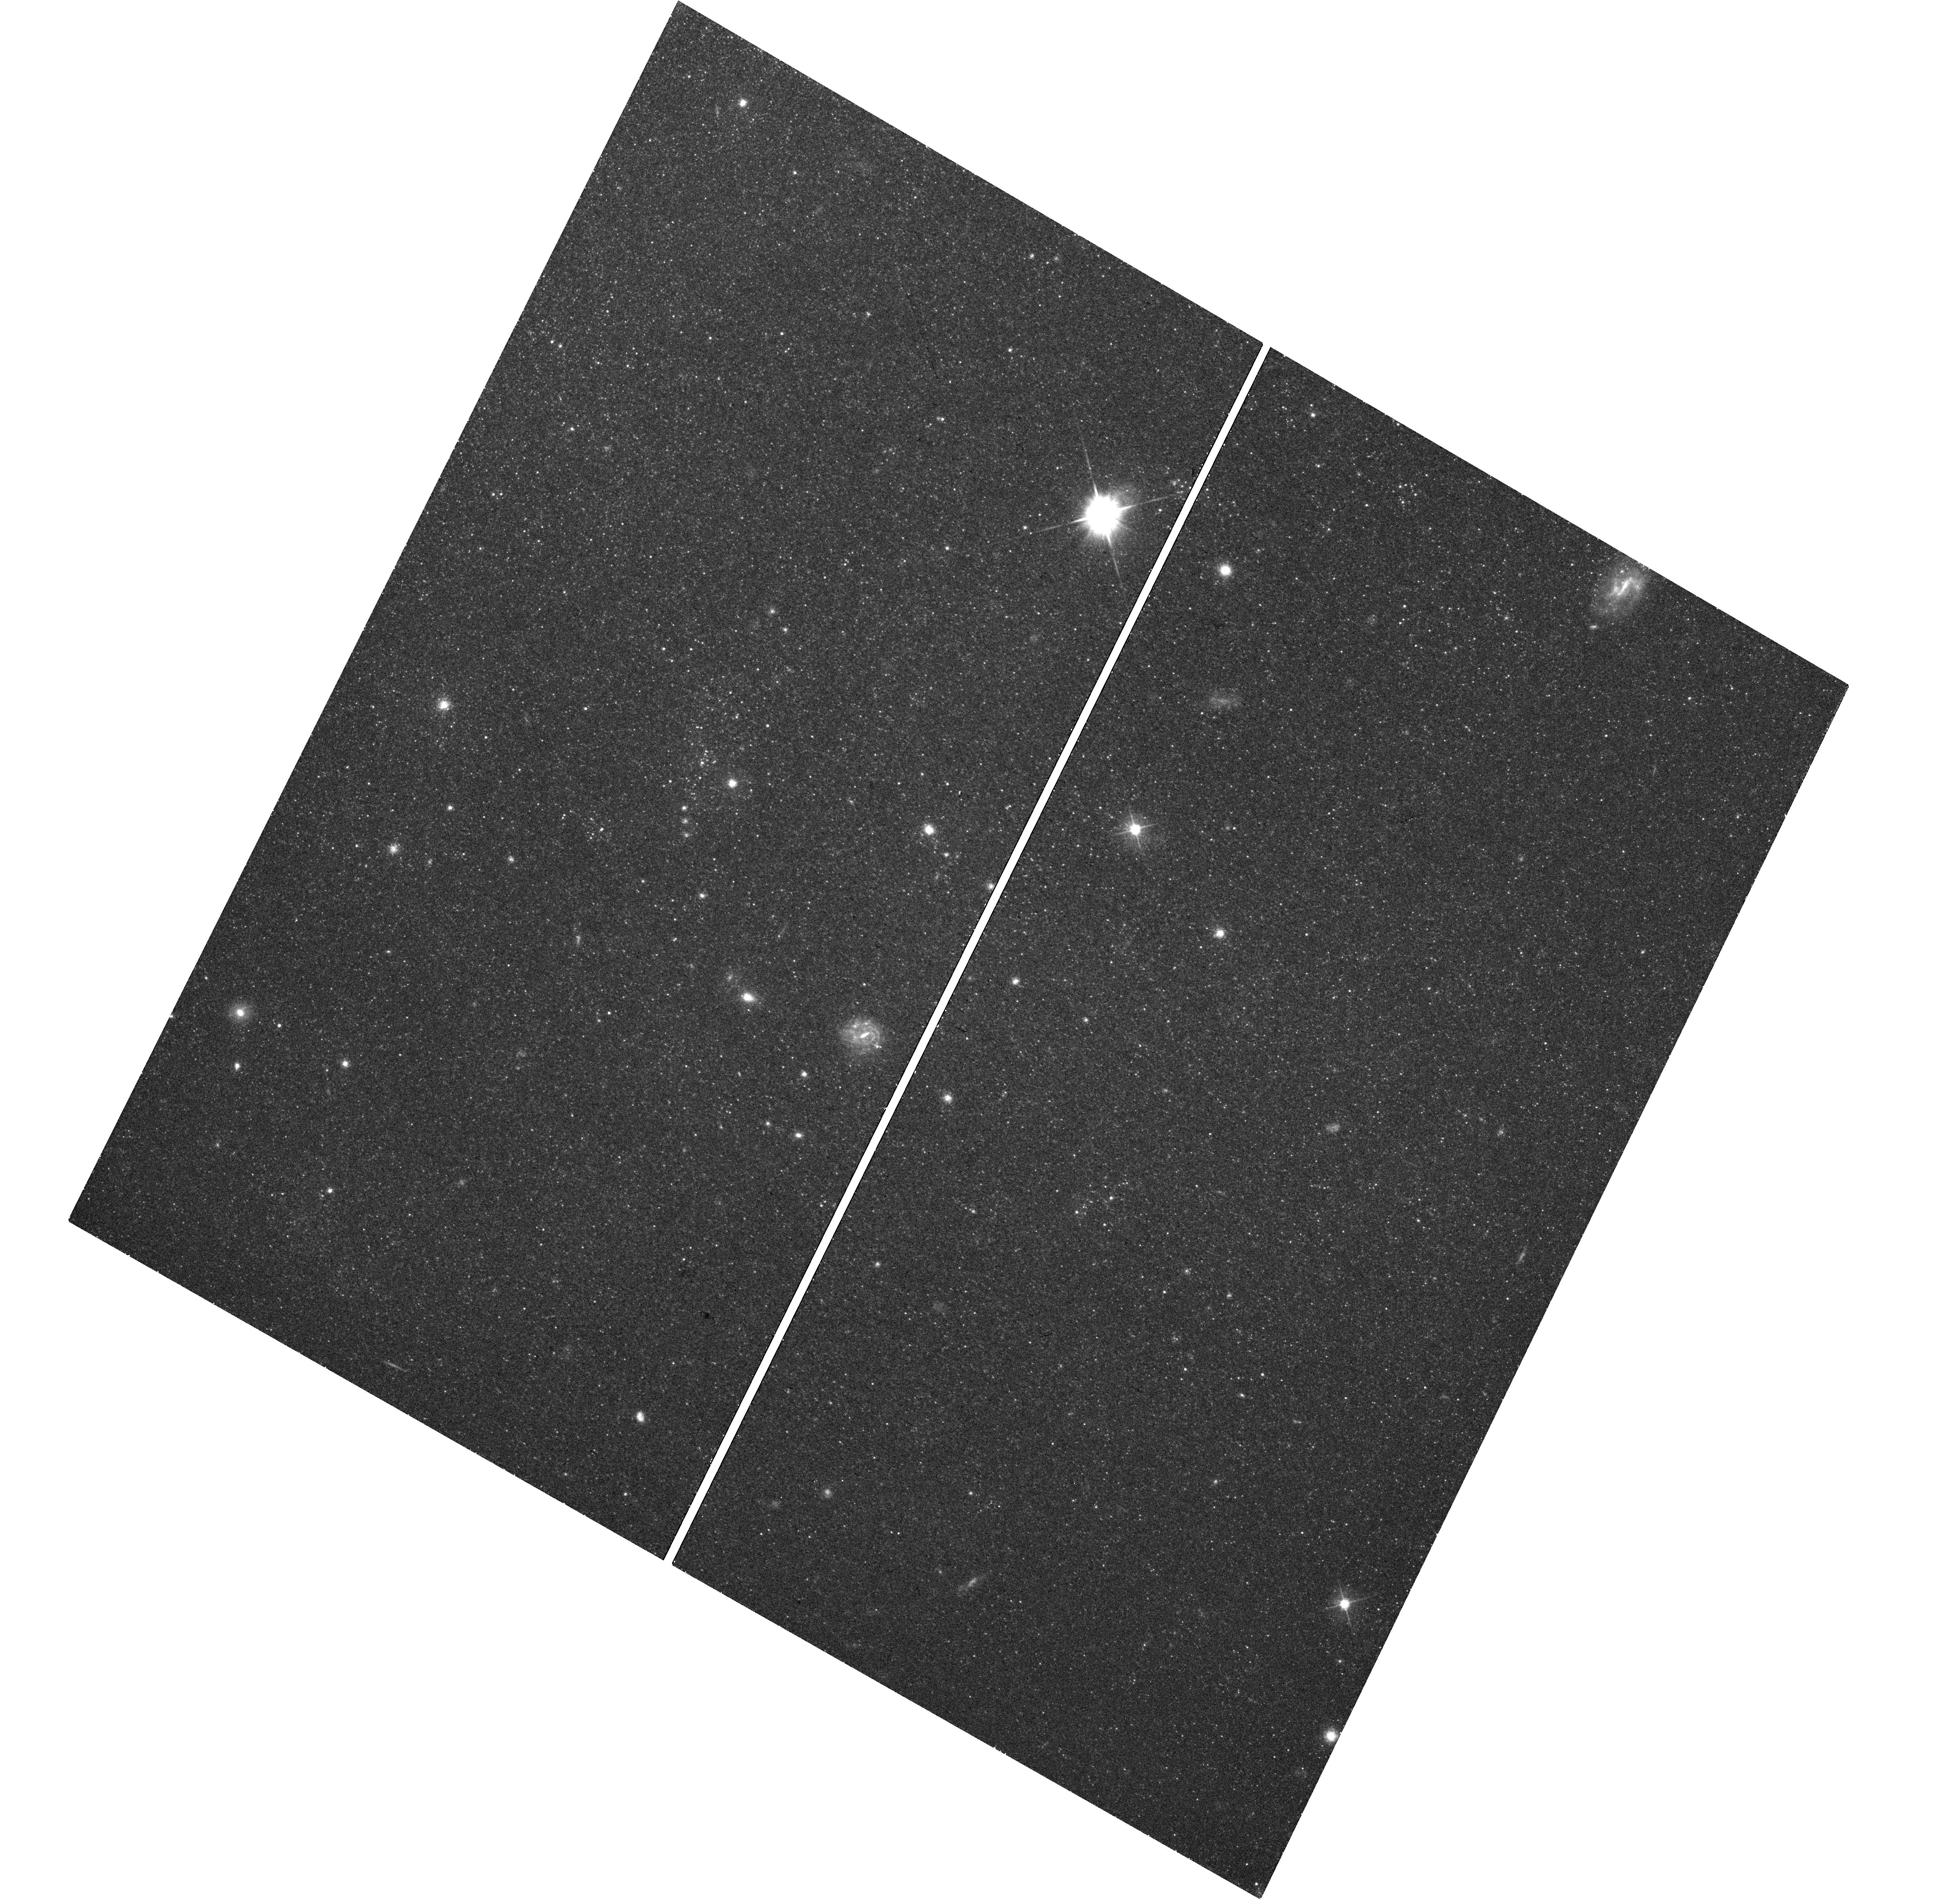
Target: NGC1313X-2. Instrument: WFC3/UVIS. Filter: F555W. Exposure: 20 min. Observation ID: hst_14057_a1_wfc3_uvis_f555w_ict0a1

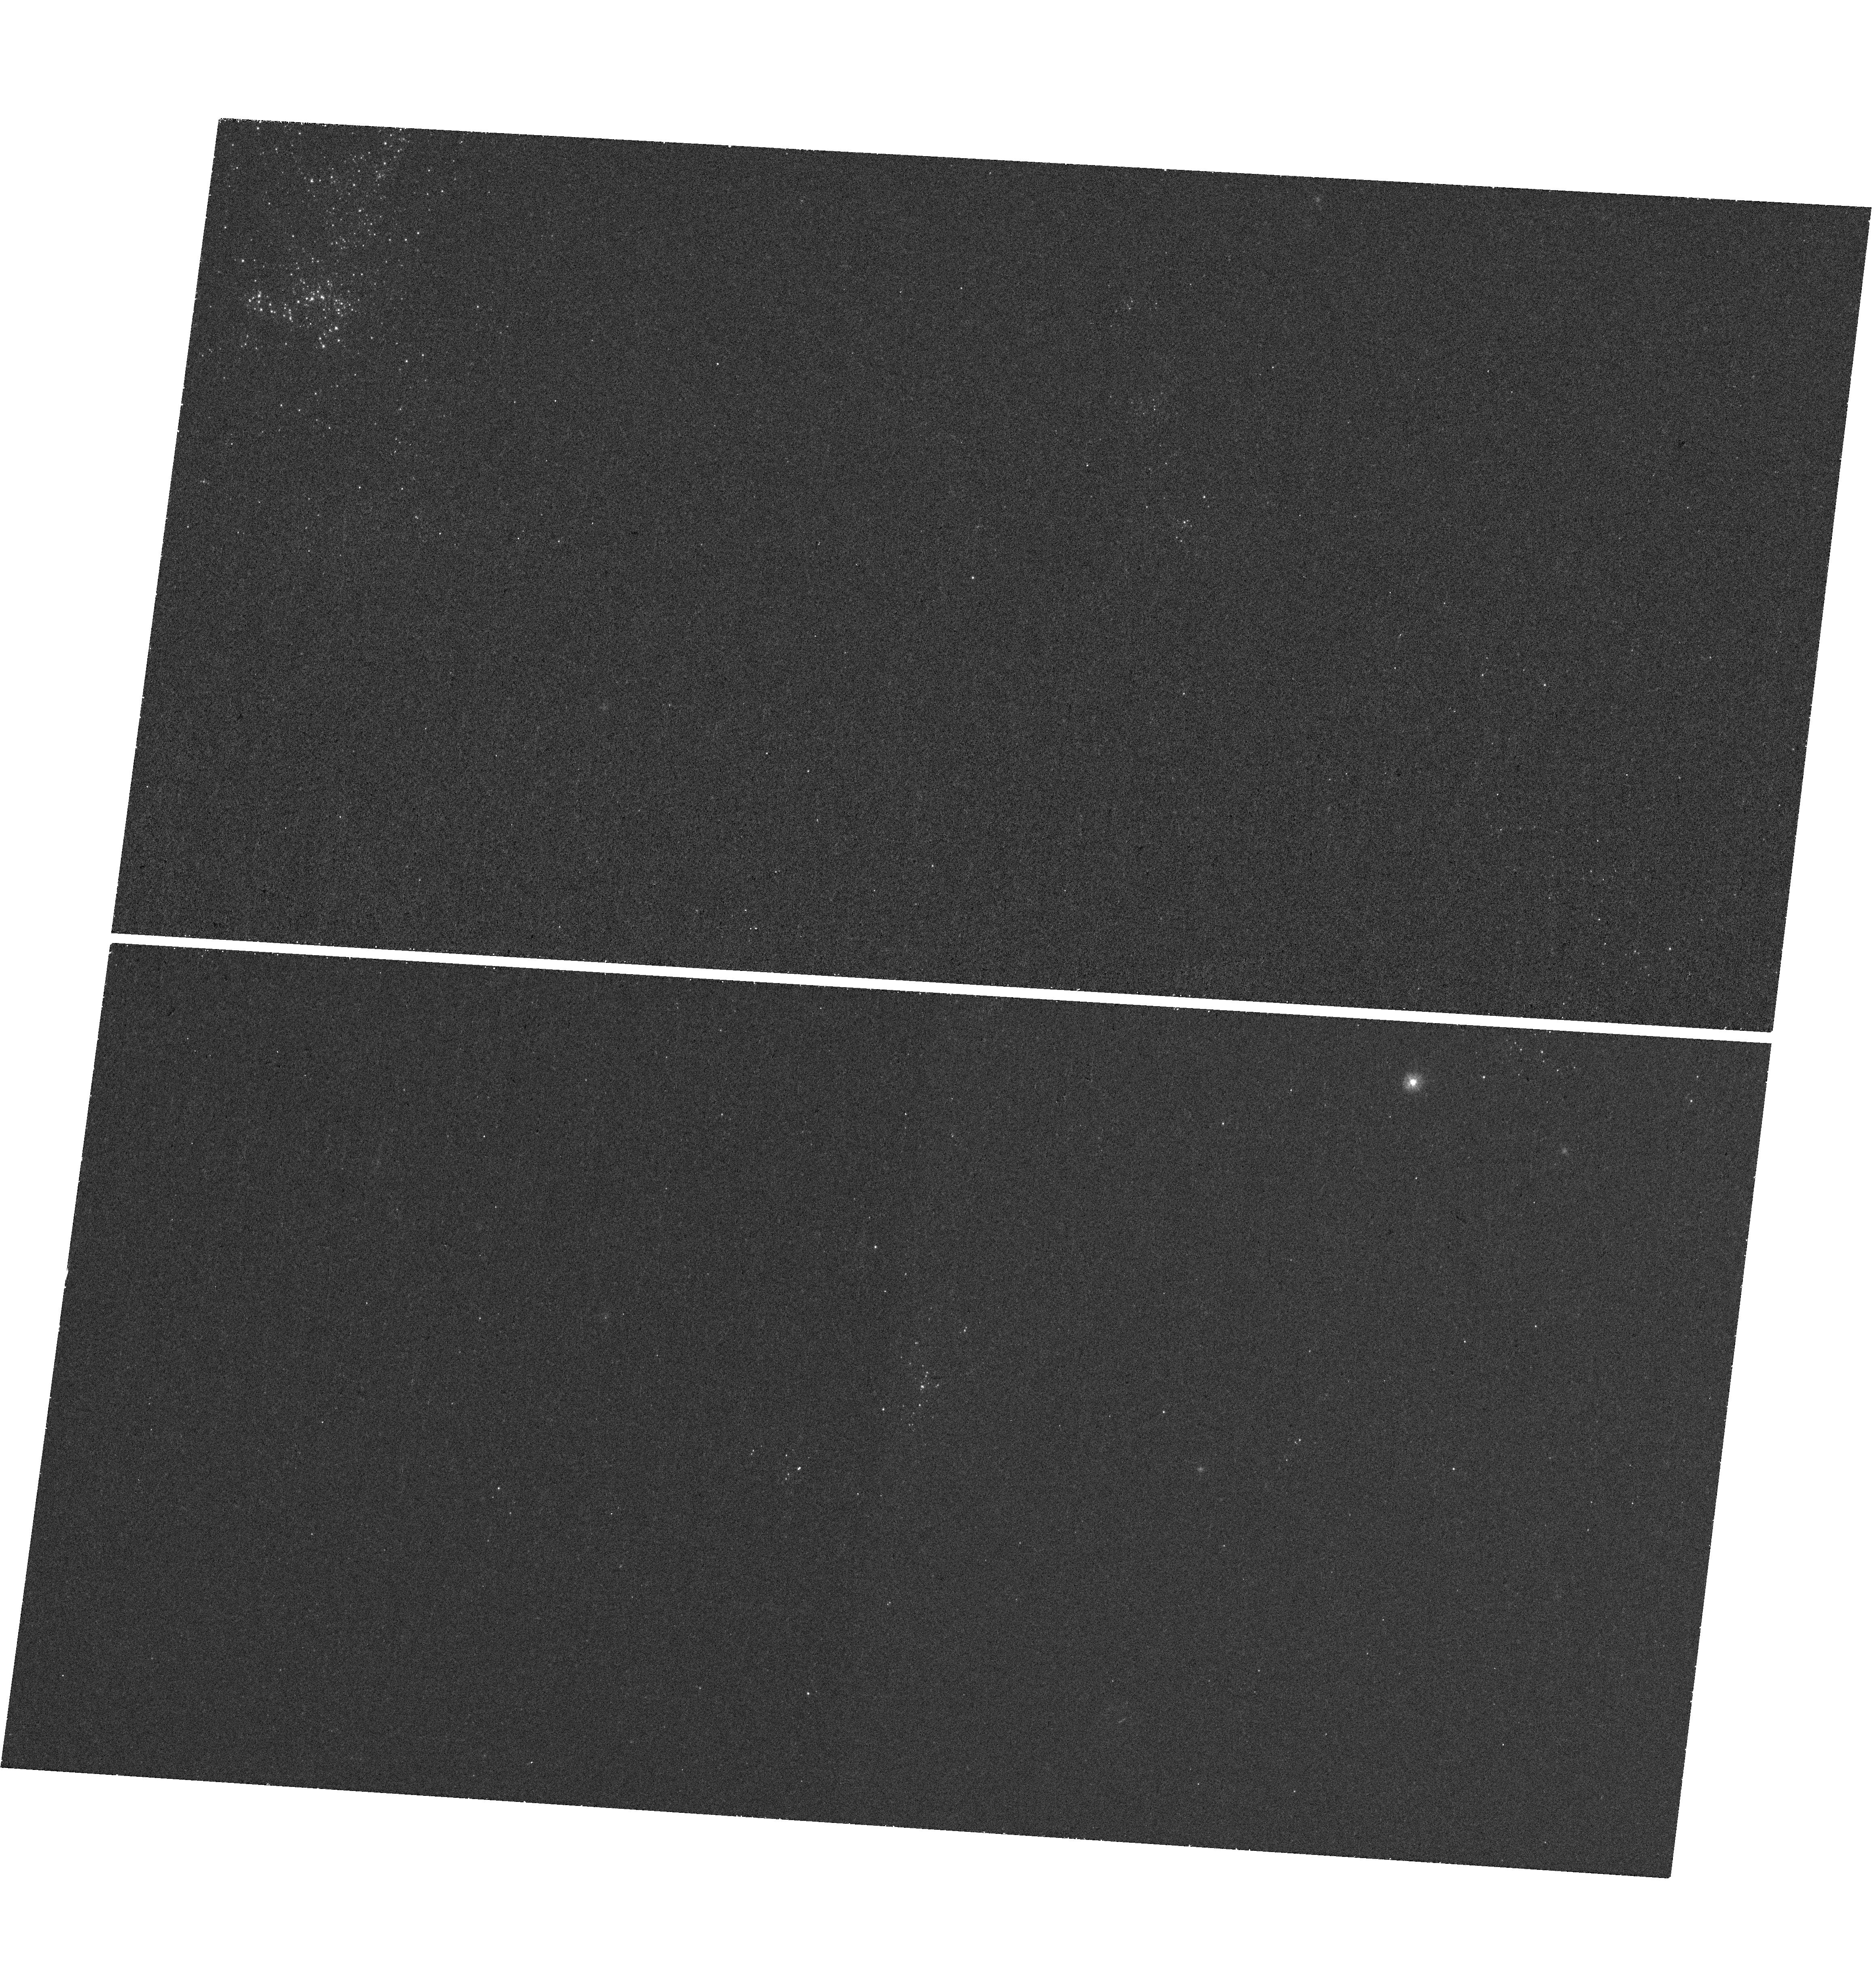
Target: NGC1313X-2. Instrument: WFC3/UVIS. Filter: F225W. Exposure: 24 min. Observation ID: hst_14057_a2_wfc3_uvis_f225w_ict0a2

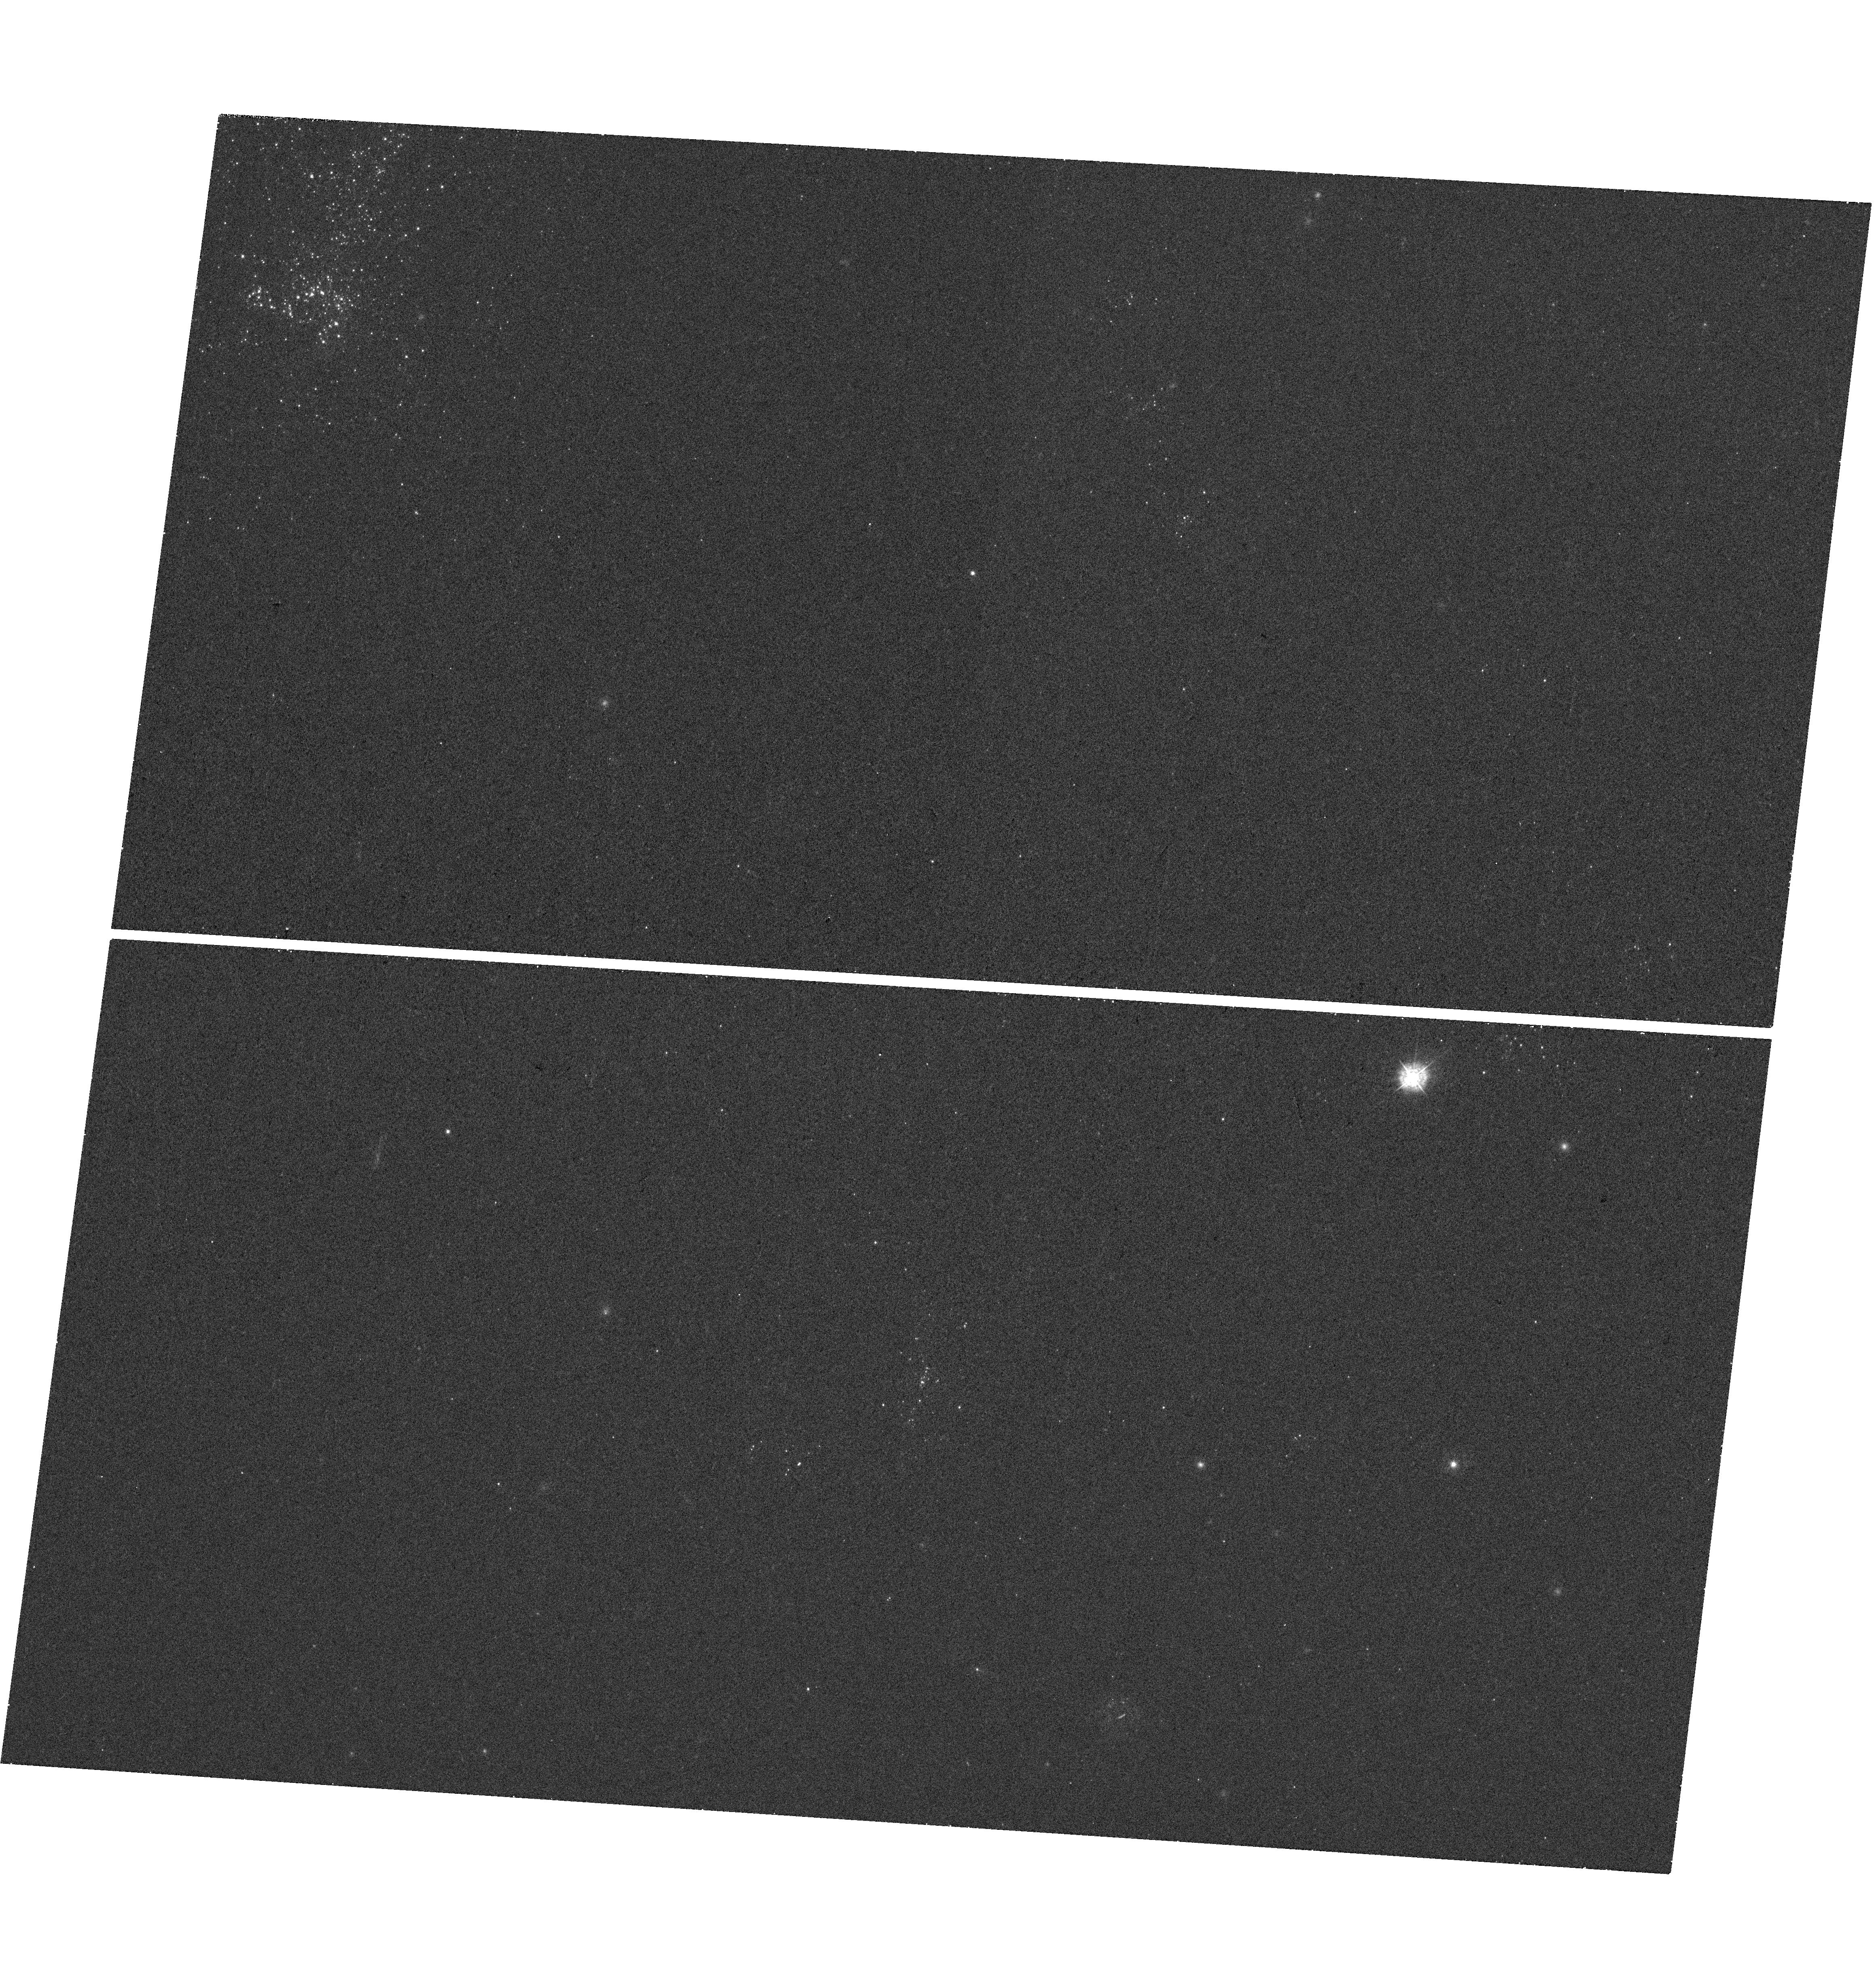
Target: NGC1313X-2. Instrument: WFC3/UVIS. Filter: F336W. Exposure: 17 min. Observation ID: hst_14057_a2_wfc3_uvis_f336w_ict0a2

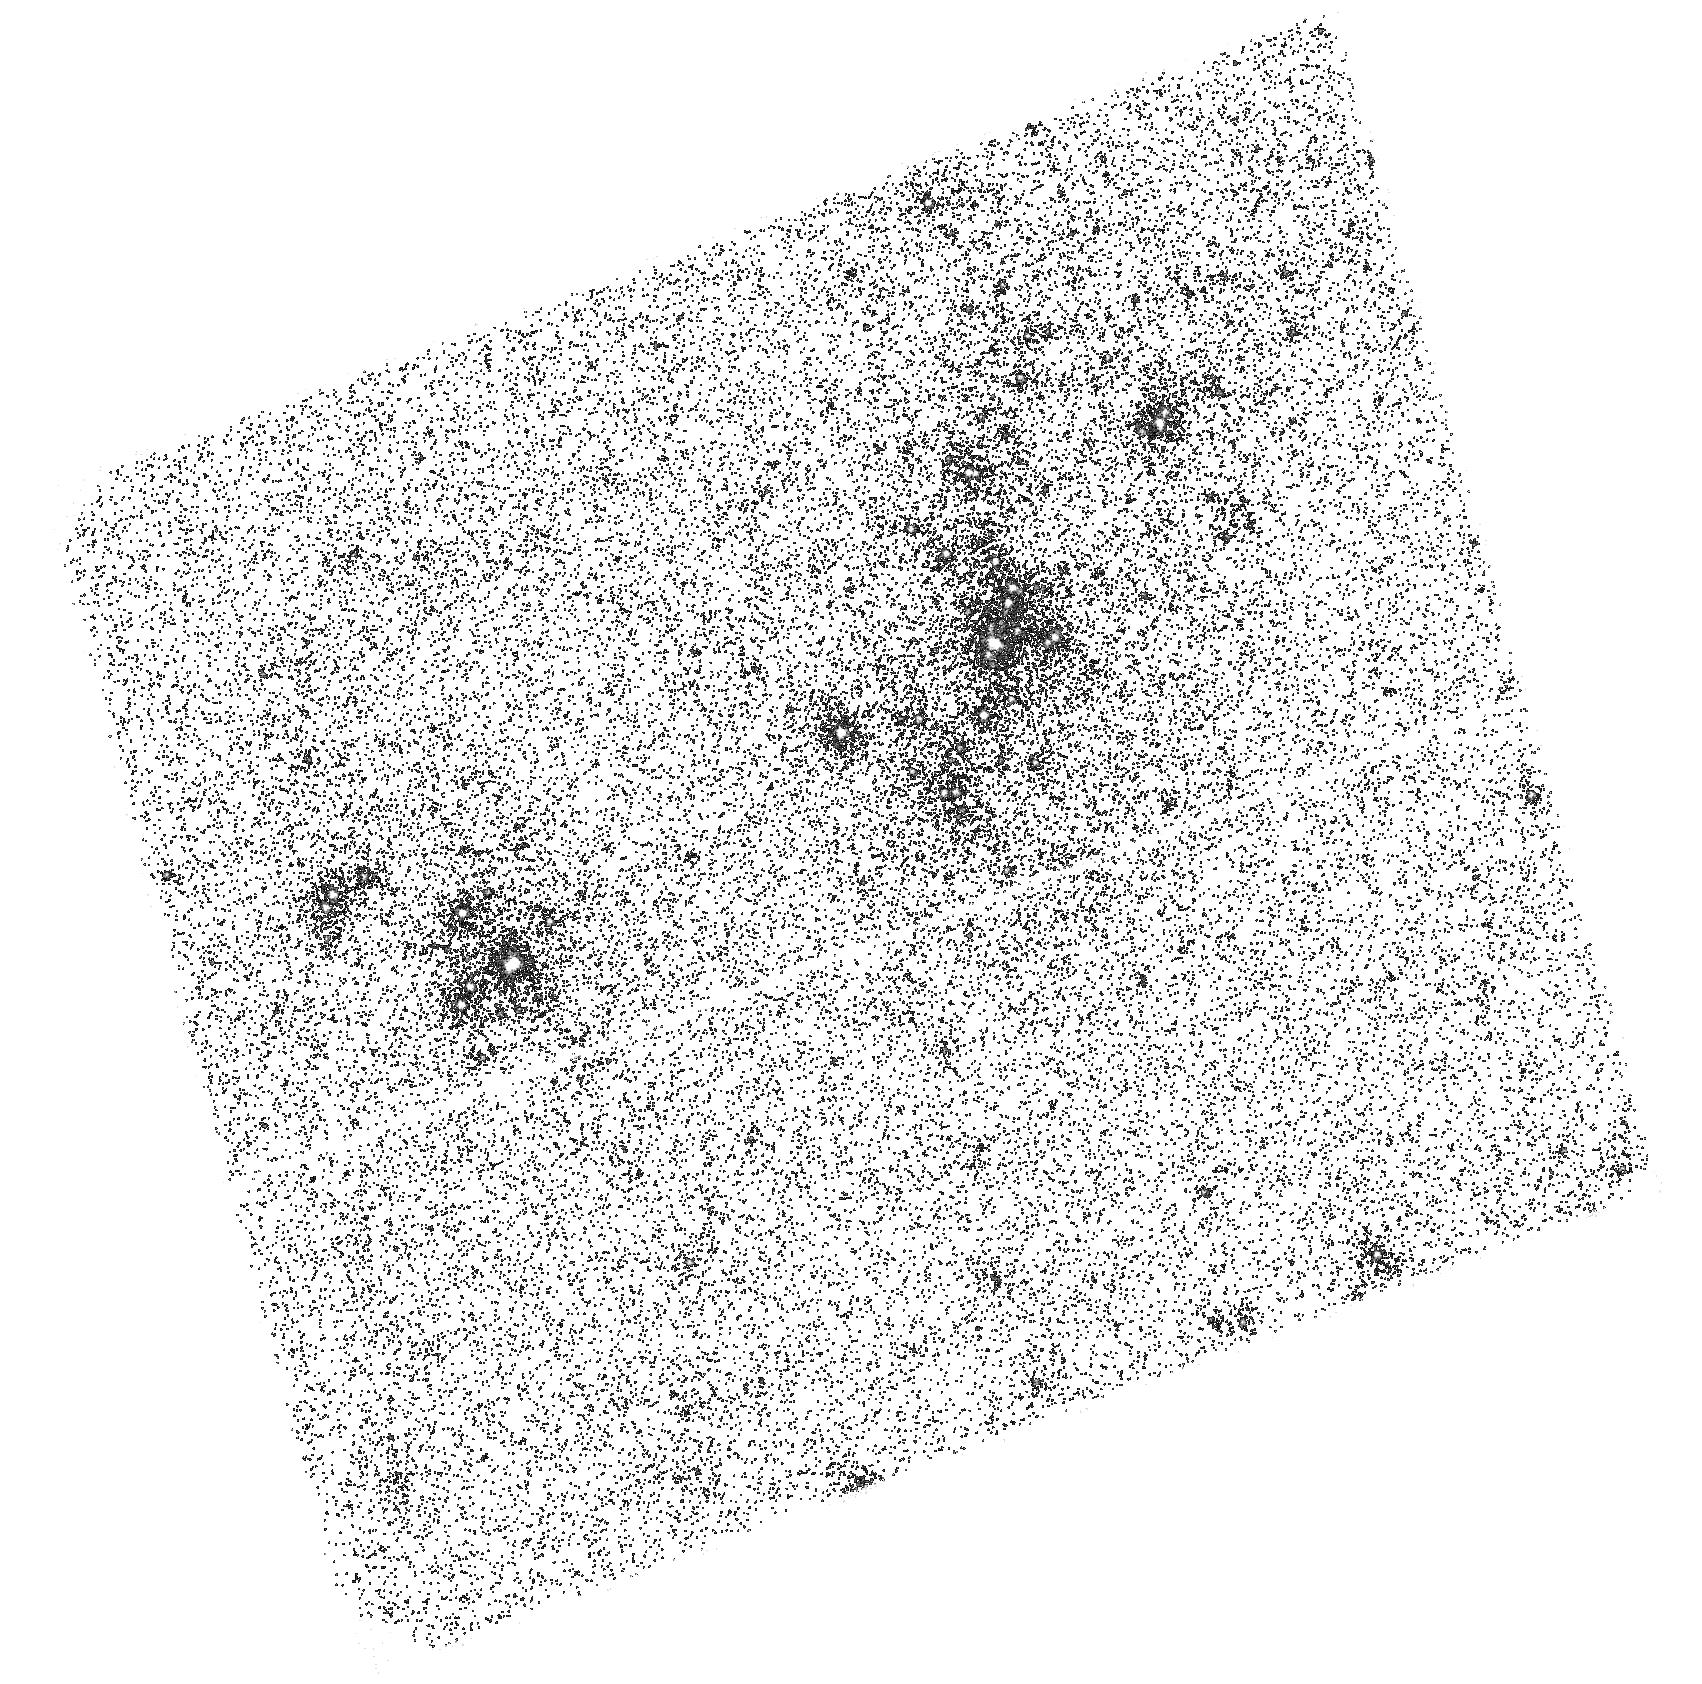
Target: NGC1313X-2. Instrument: ACS/SBC. Filter: F140LP. Exposure: 20 min. Observation ID: hst_14057_01_acs_sbc_f140lp_jct001

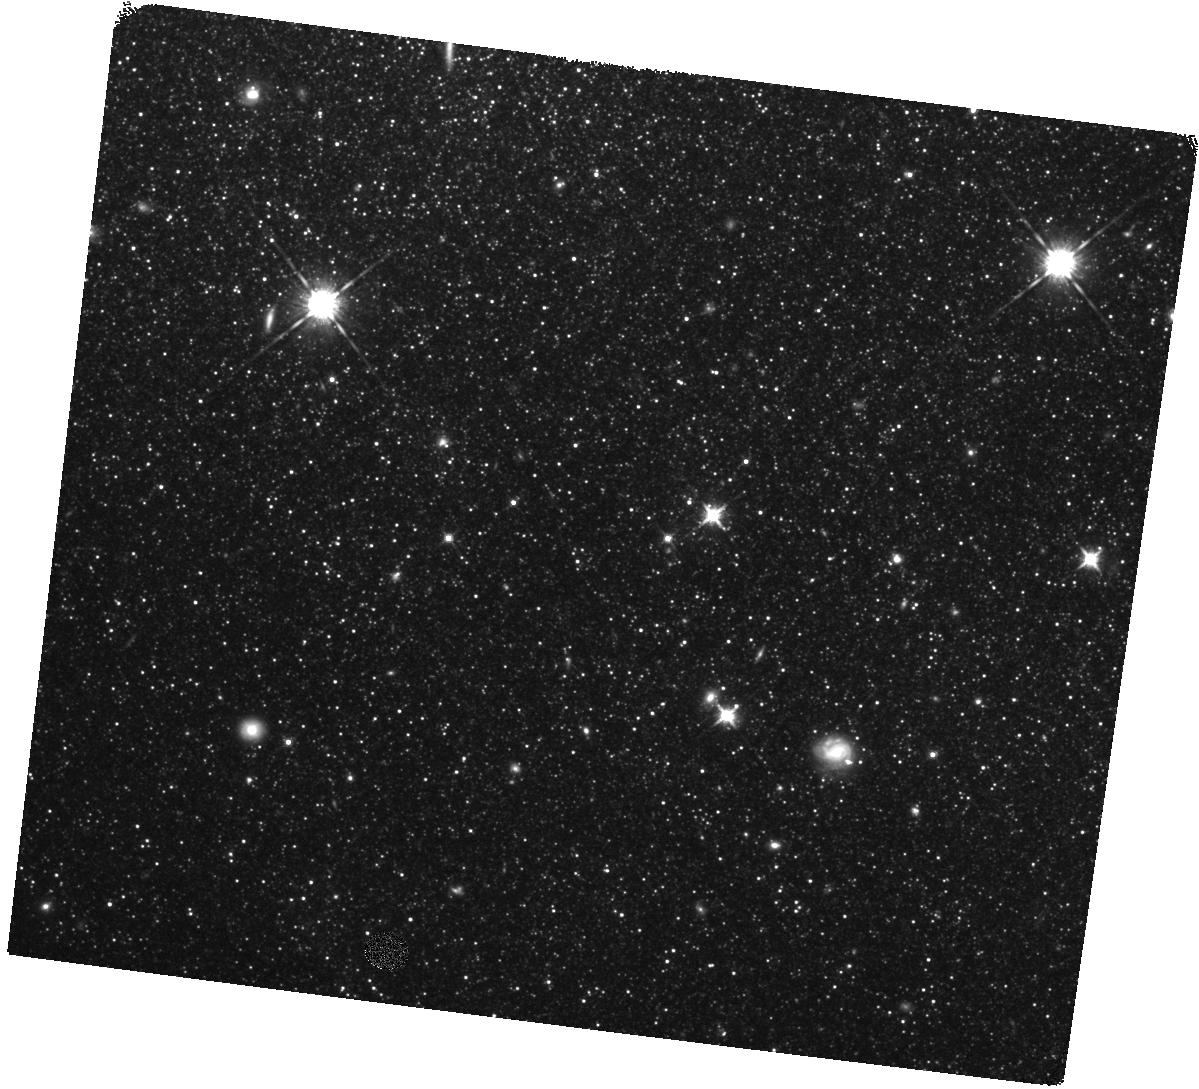
Target: NGC1313X-2. Instrument: WFC3/IR. Filter: F125W. Exposure: 30 min. Observation ID: hst_14057_a2_wfc3_ir_f125w_ict0a2

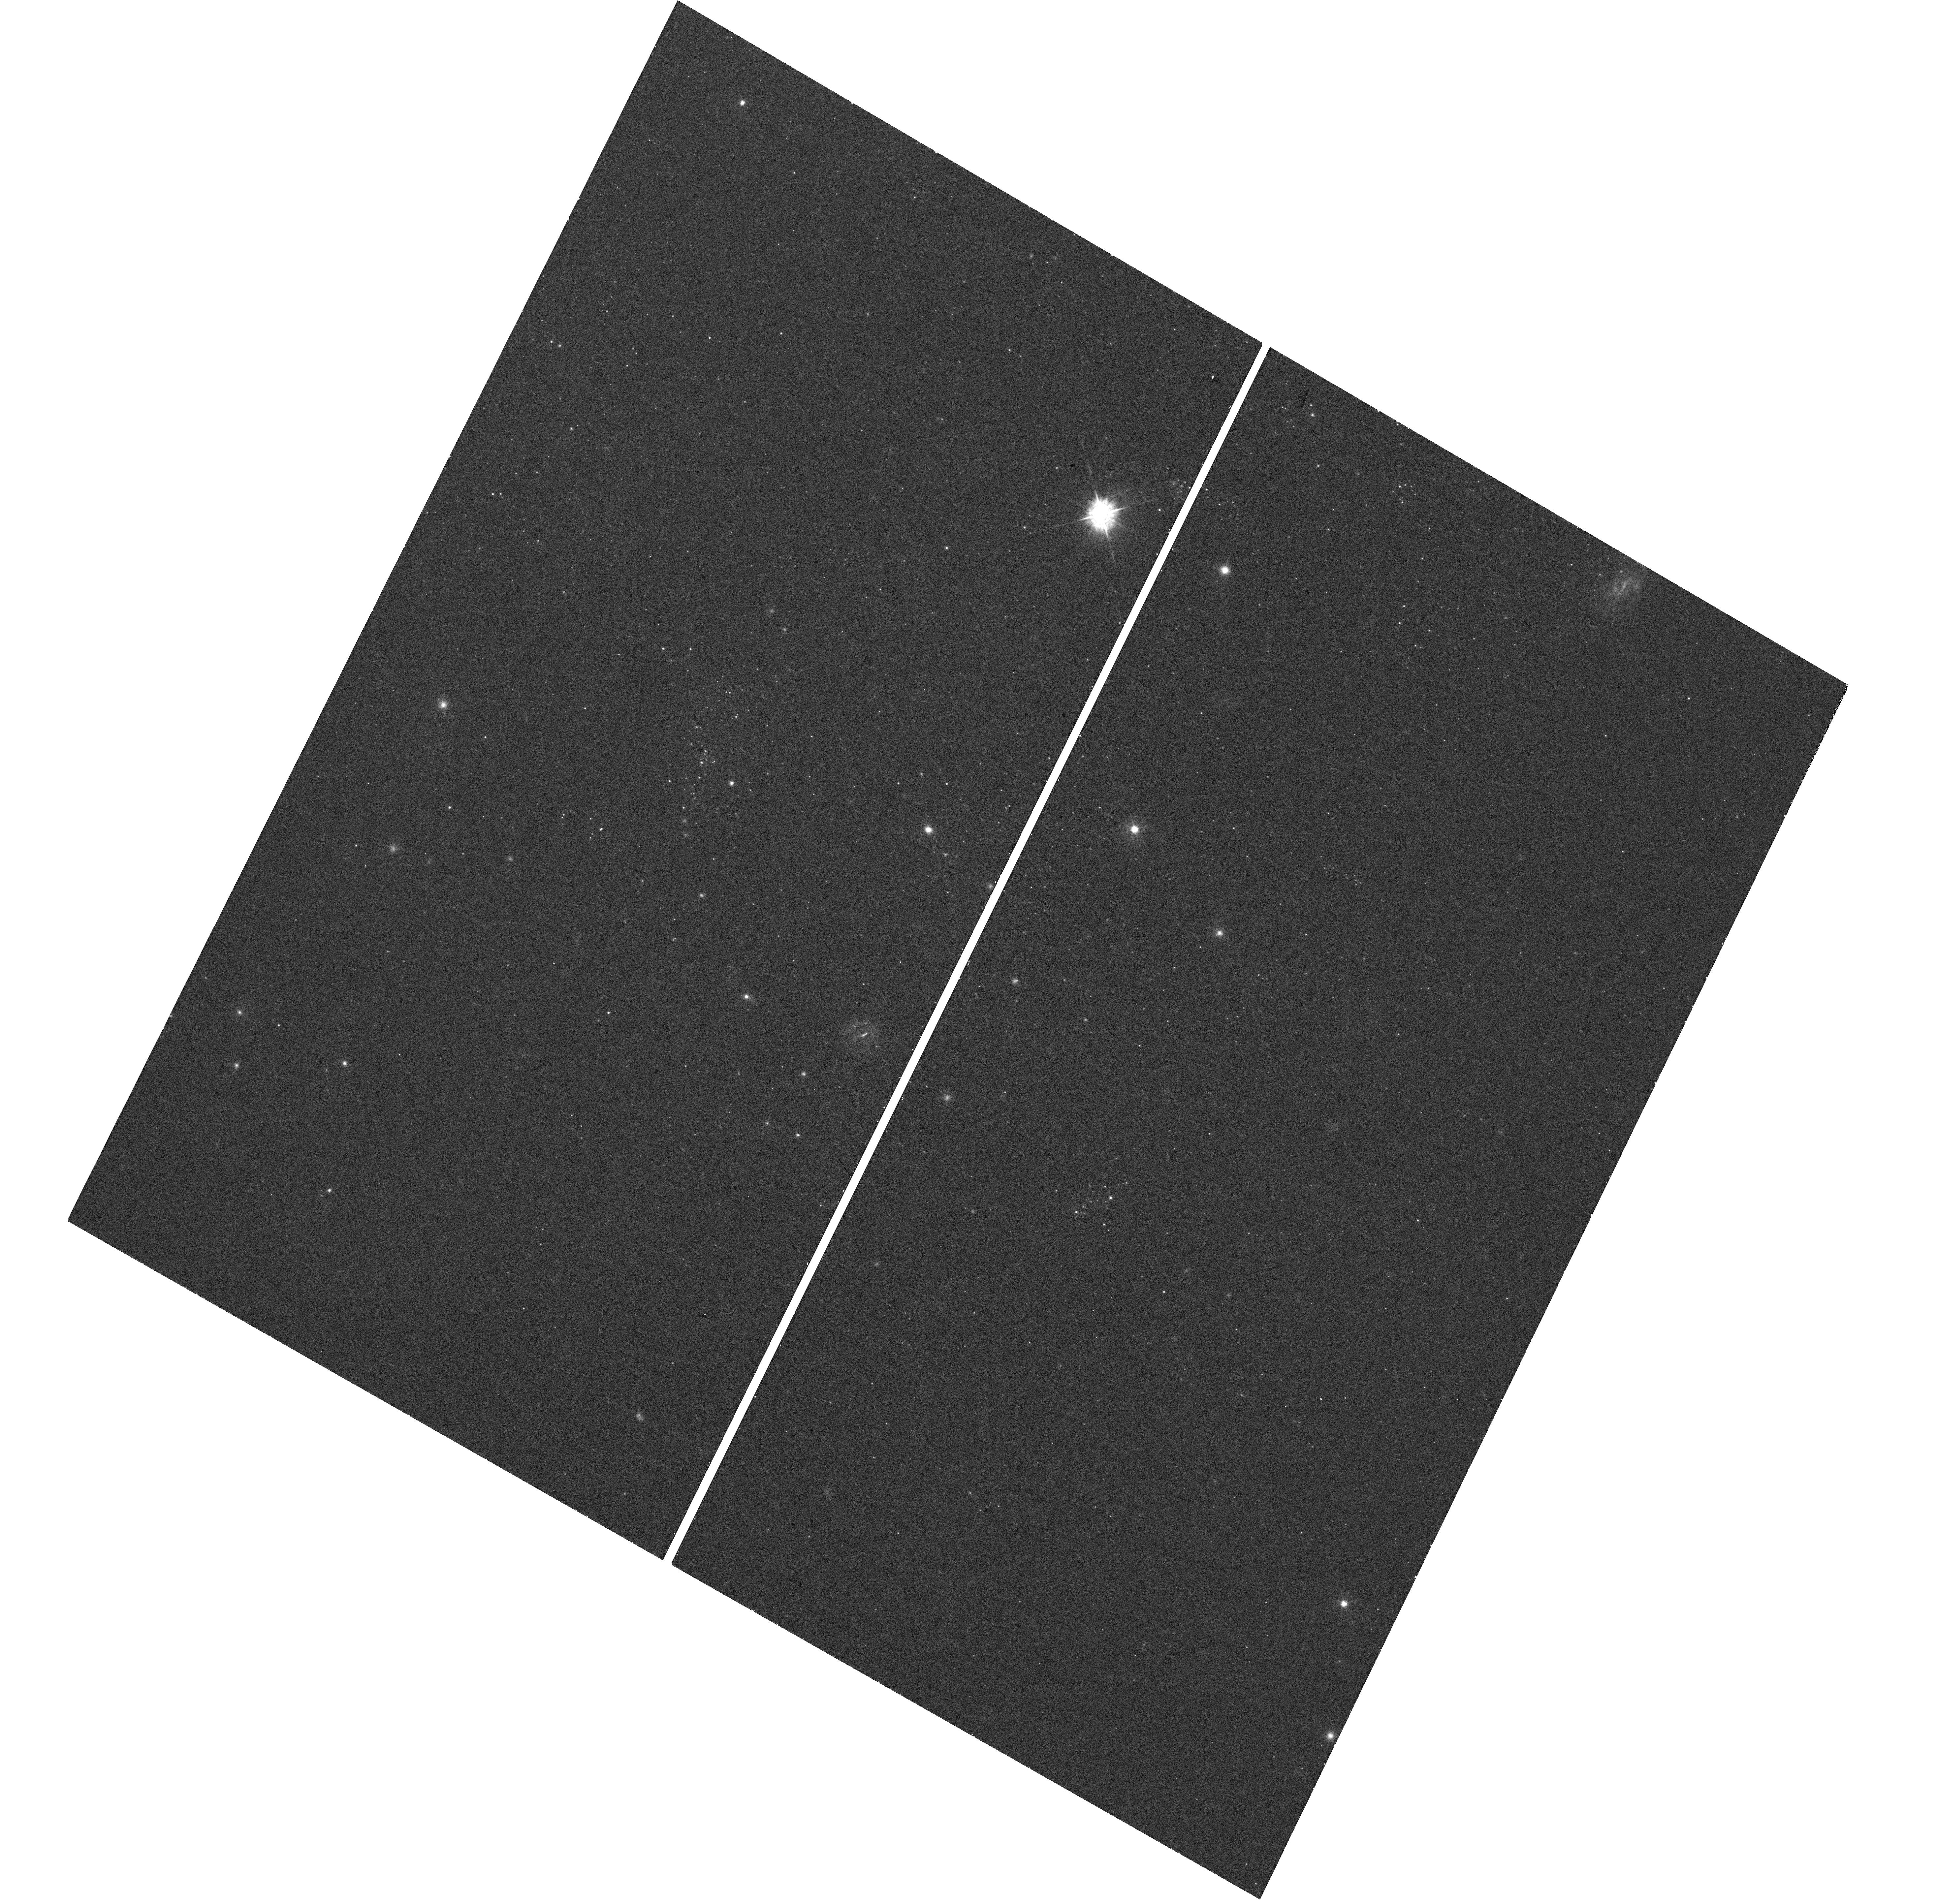
Target: NGC1313X-2. Instrument: WFC3/UVIS. Filter: F438W. Exposure: 18 min. Observation ID: hst_14057_a1_wfc3_uvis_f438w_ict0a1

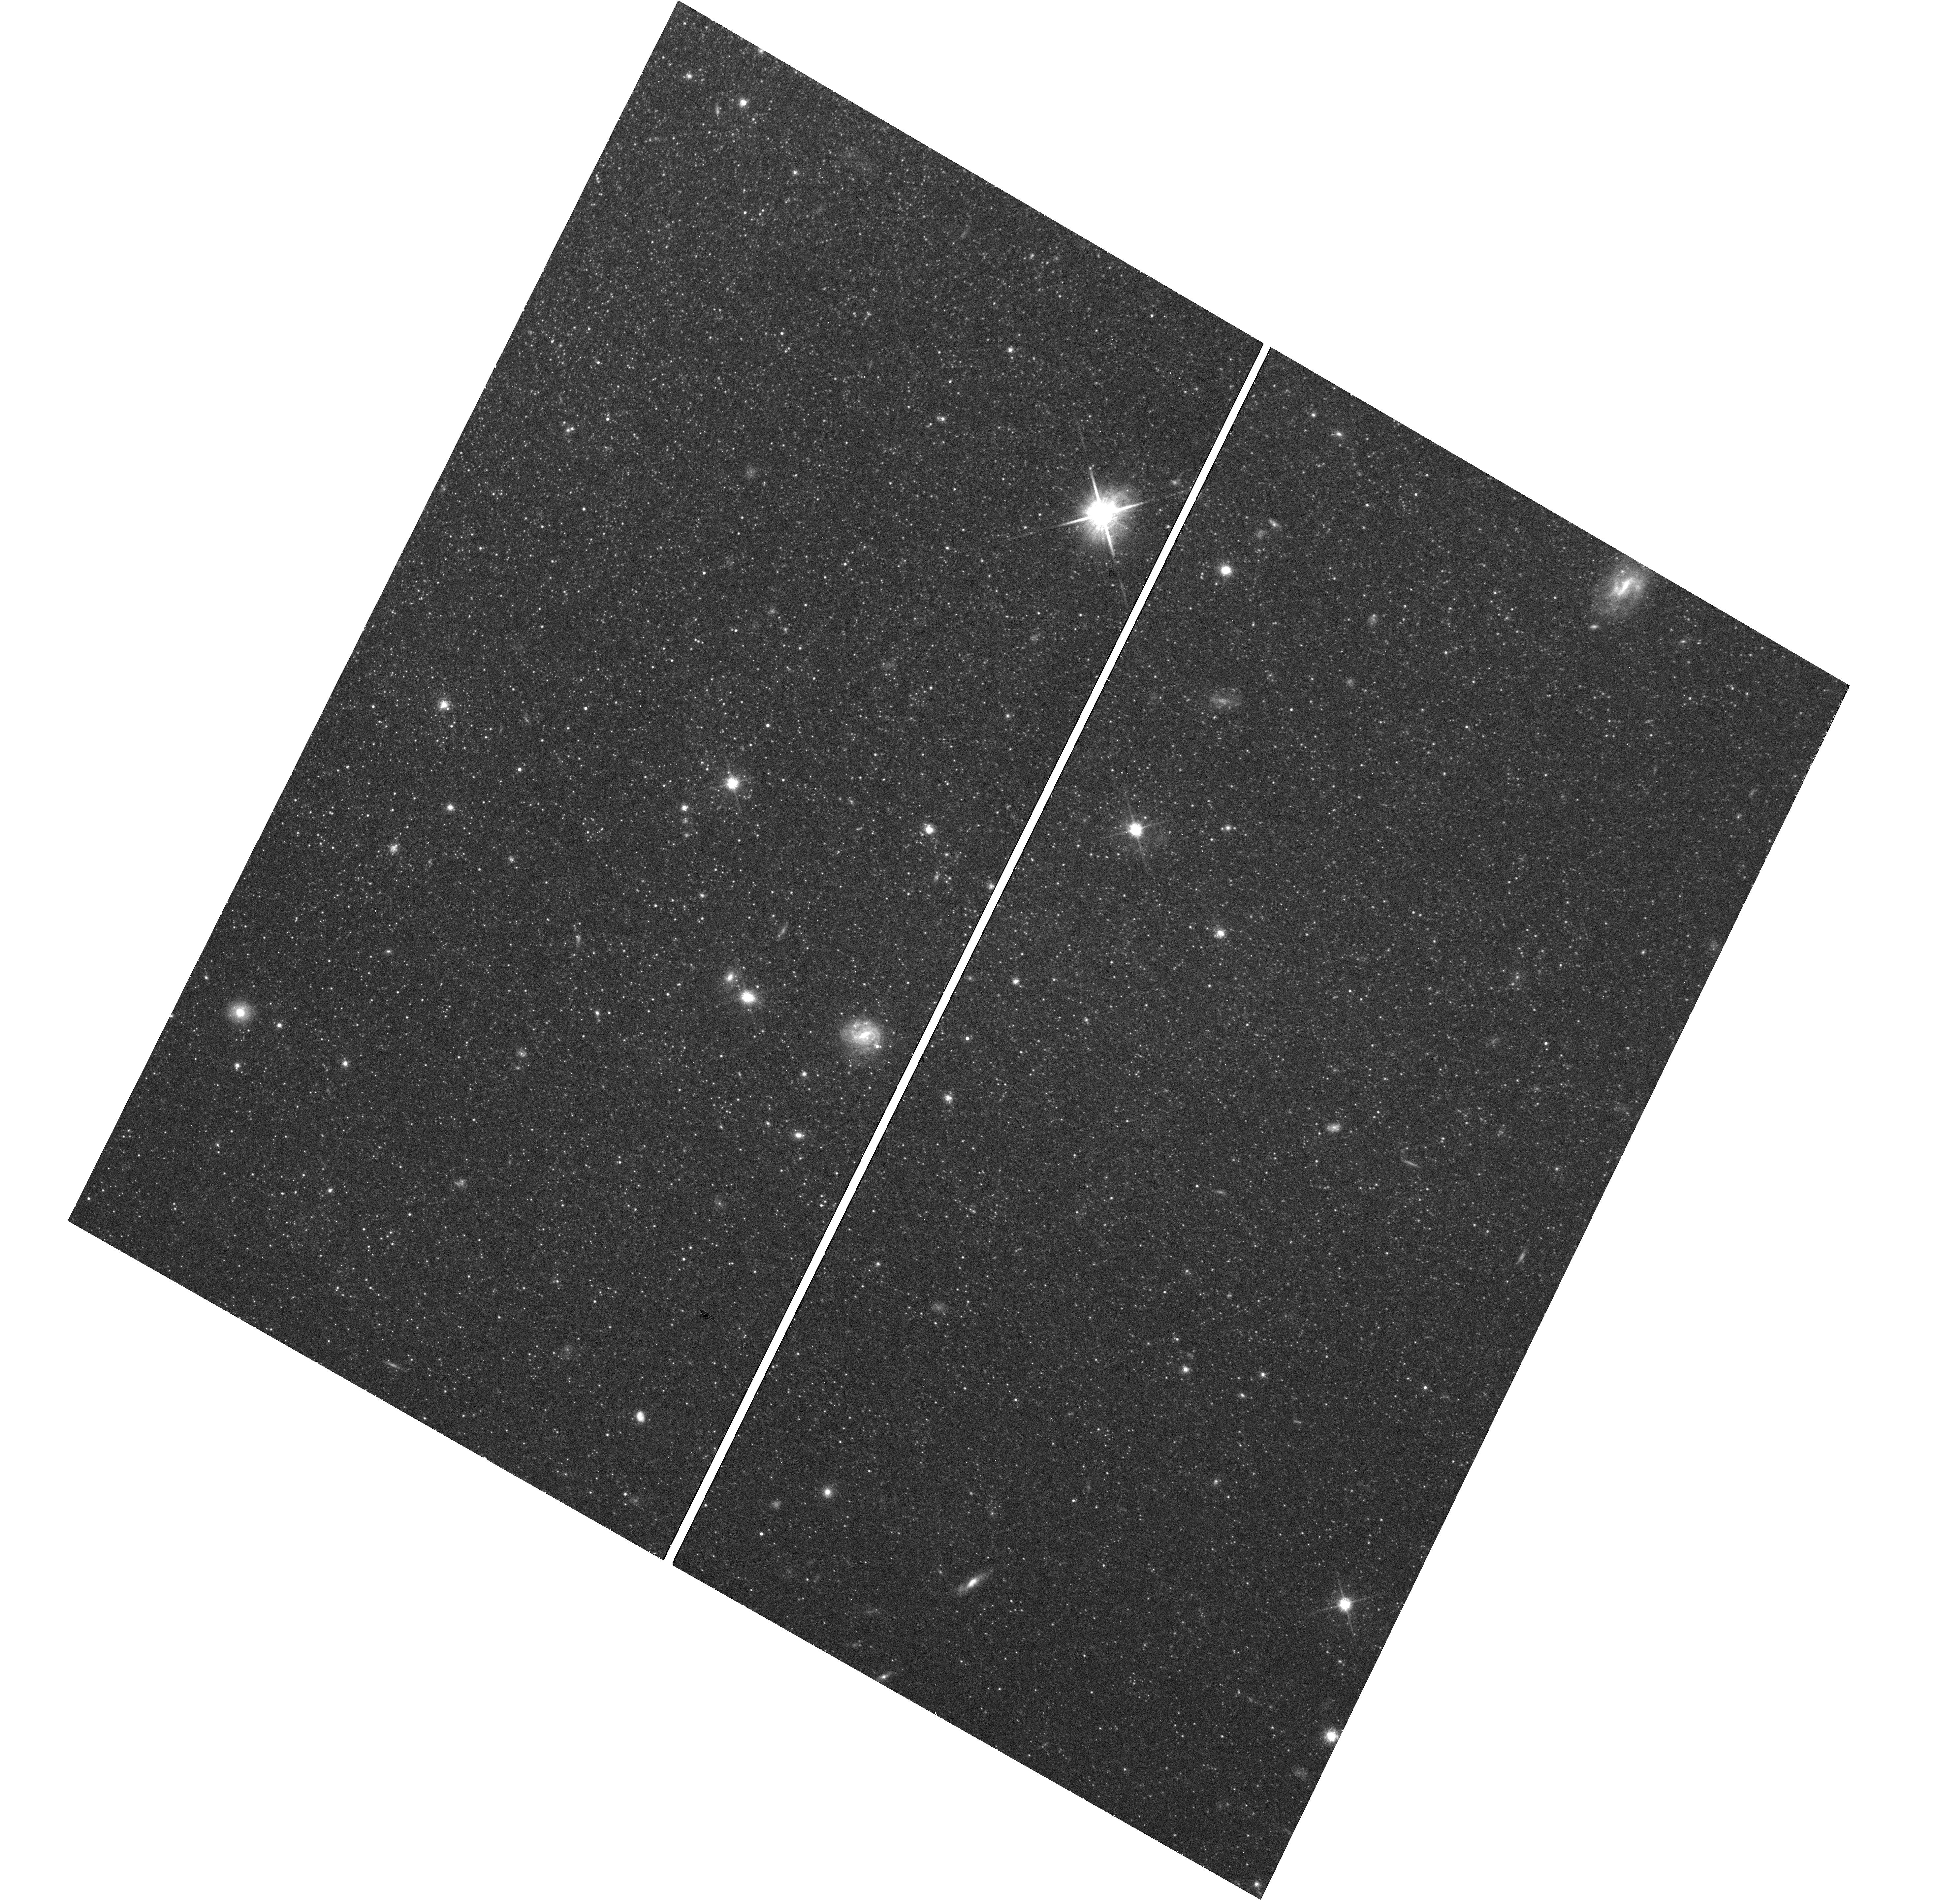
Target: NGC1313X-2. Instrument: WFC3/UVIS. Filter: F814W. Exposure: 29 min. Observation ID: hst_14057_a1_wfc3_uvis_f814w_ict0a1

Changes in the X-ray irradiation of an ultraluminous X-ray source (PI: Grise, Fabien)

Optical emission observed from ultraluminous X-ray sources (ULXs) comes from the irradiated disk and the donor star. Disentangling the two components has always been an unsolved problem. We have discovered that the ULX NGC 1313 X-2 switches between two distinct X-ray spectral/luminosity states on long timescales, ~ 6--10 weeks. This makes it an ideal laboratory to study the effects of variable X-ray irradiation on the disk and donor star. We propose a multiband study of NGC 1313 X-2 from near-IR to X-rays, with XMM, HST and Swift. We will measure the contribution of X-ray reprocessing to the optical emission and determine whether irradiation correlates with disk winds.